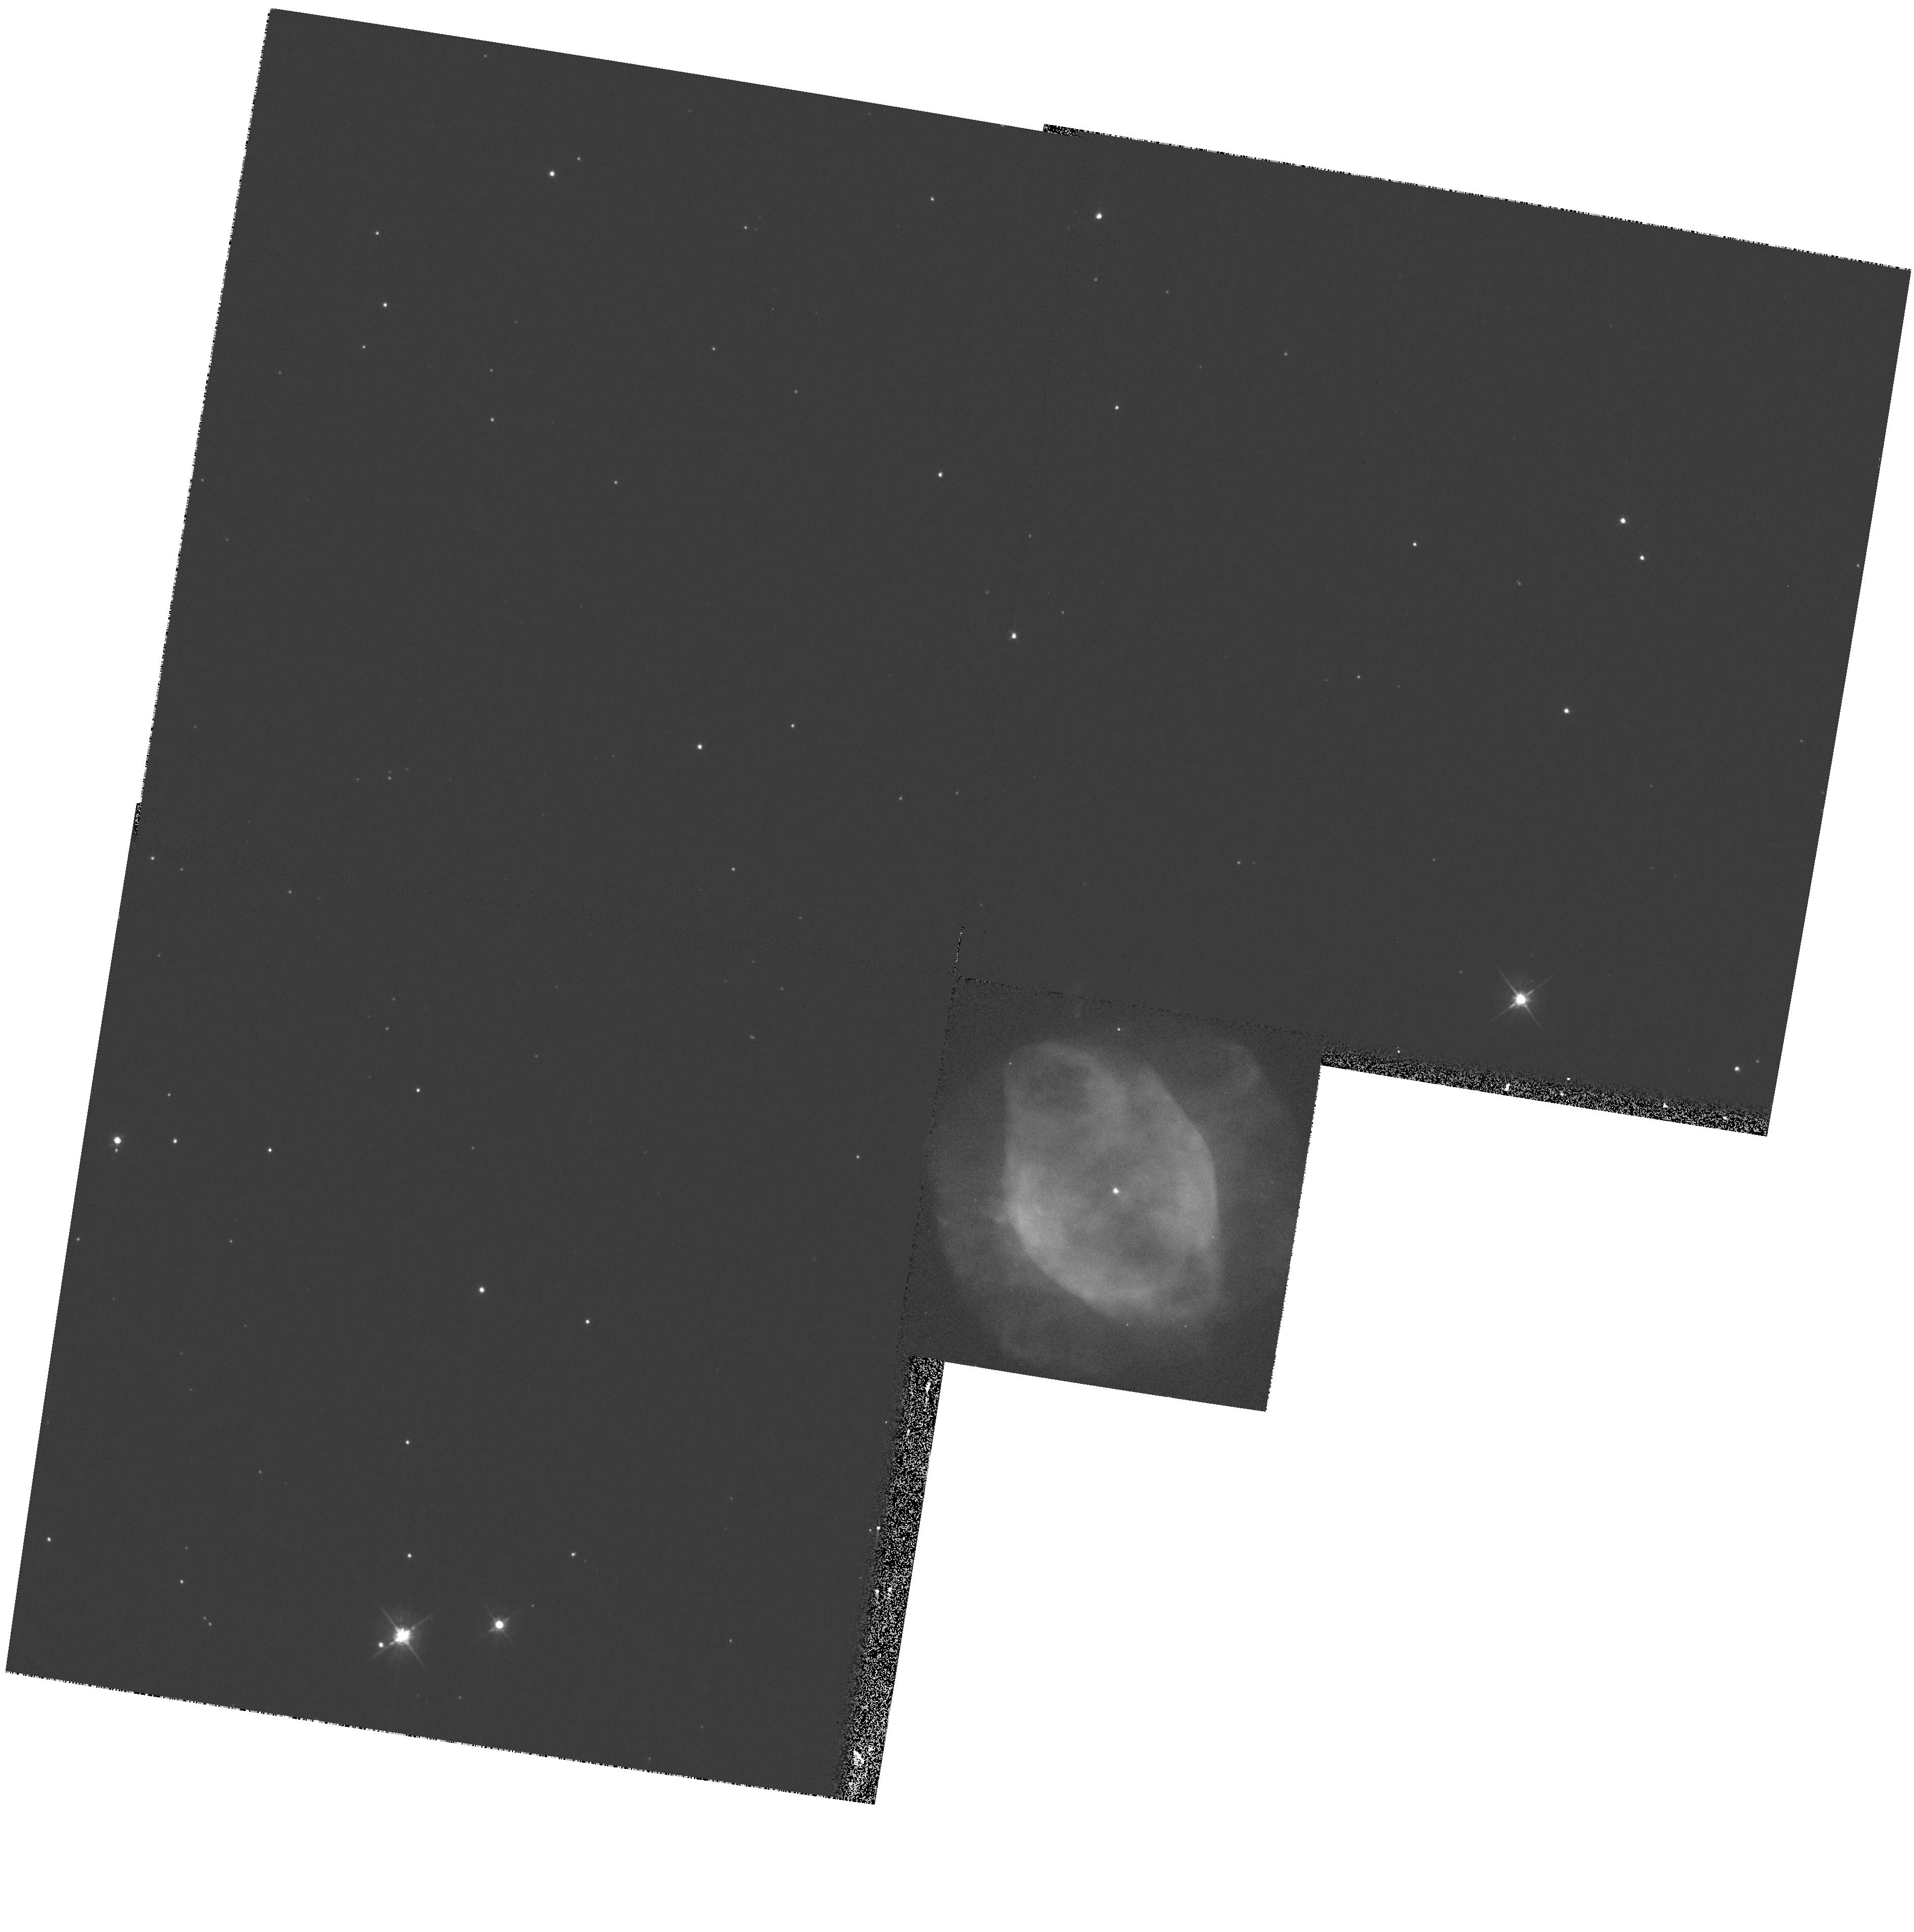
Target: NGC7354
Instrument: WFPC2/PC
Filter: F555W
Exposure: 4 min
Observation ID: hst_8773_08_wfpc2_pc_f555w_u66b08

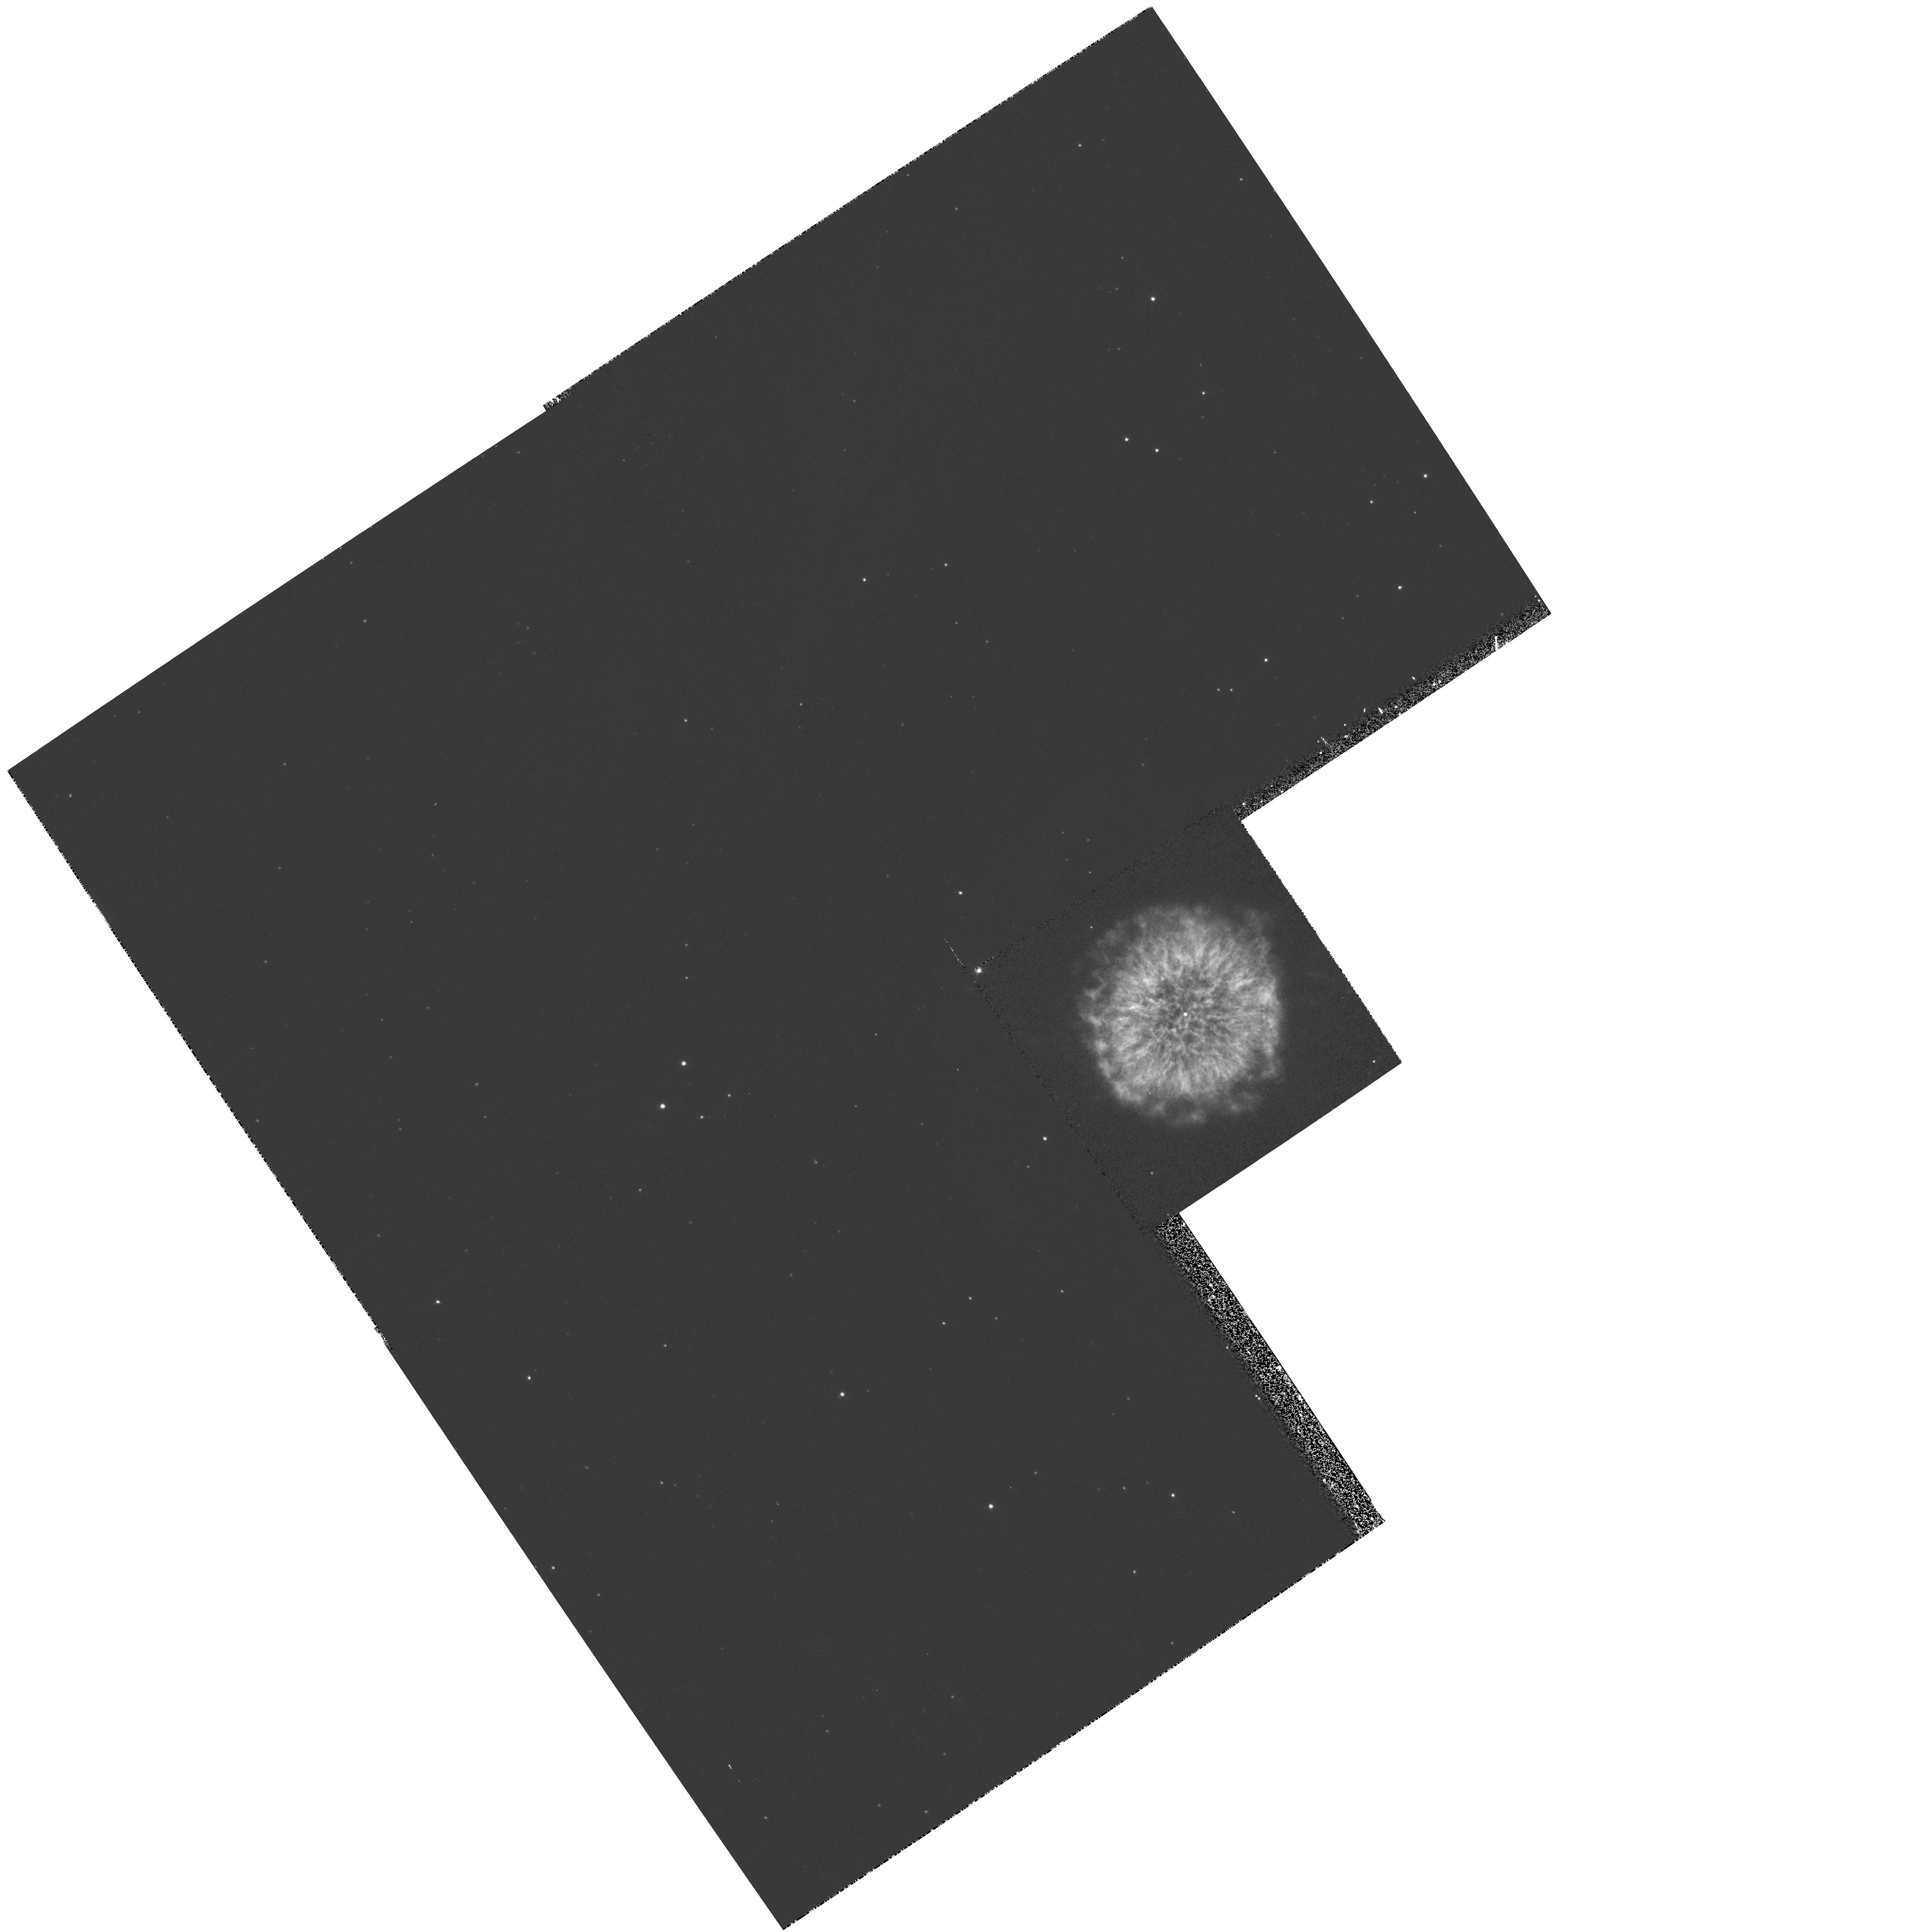
Target: NGC6751
Instrument: WFPC2/PC
Filter: F502N
Exposure: 12 min
Observation ID: hst_8773_03_wfpc2_pc_f502n_u66b03

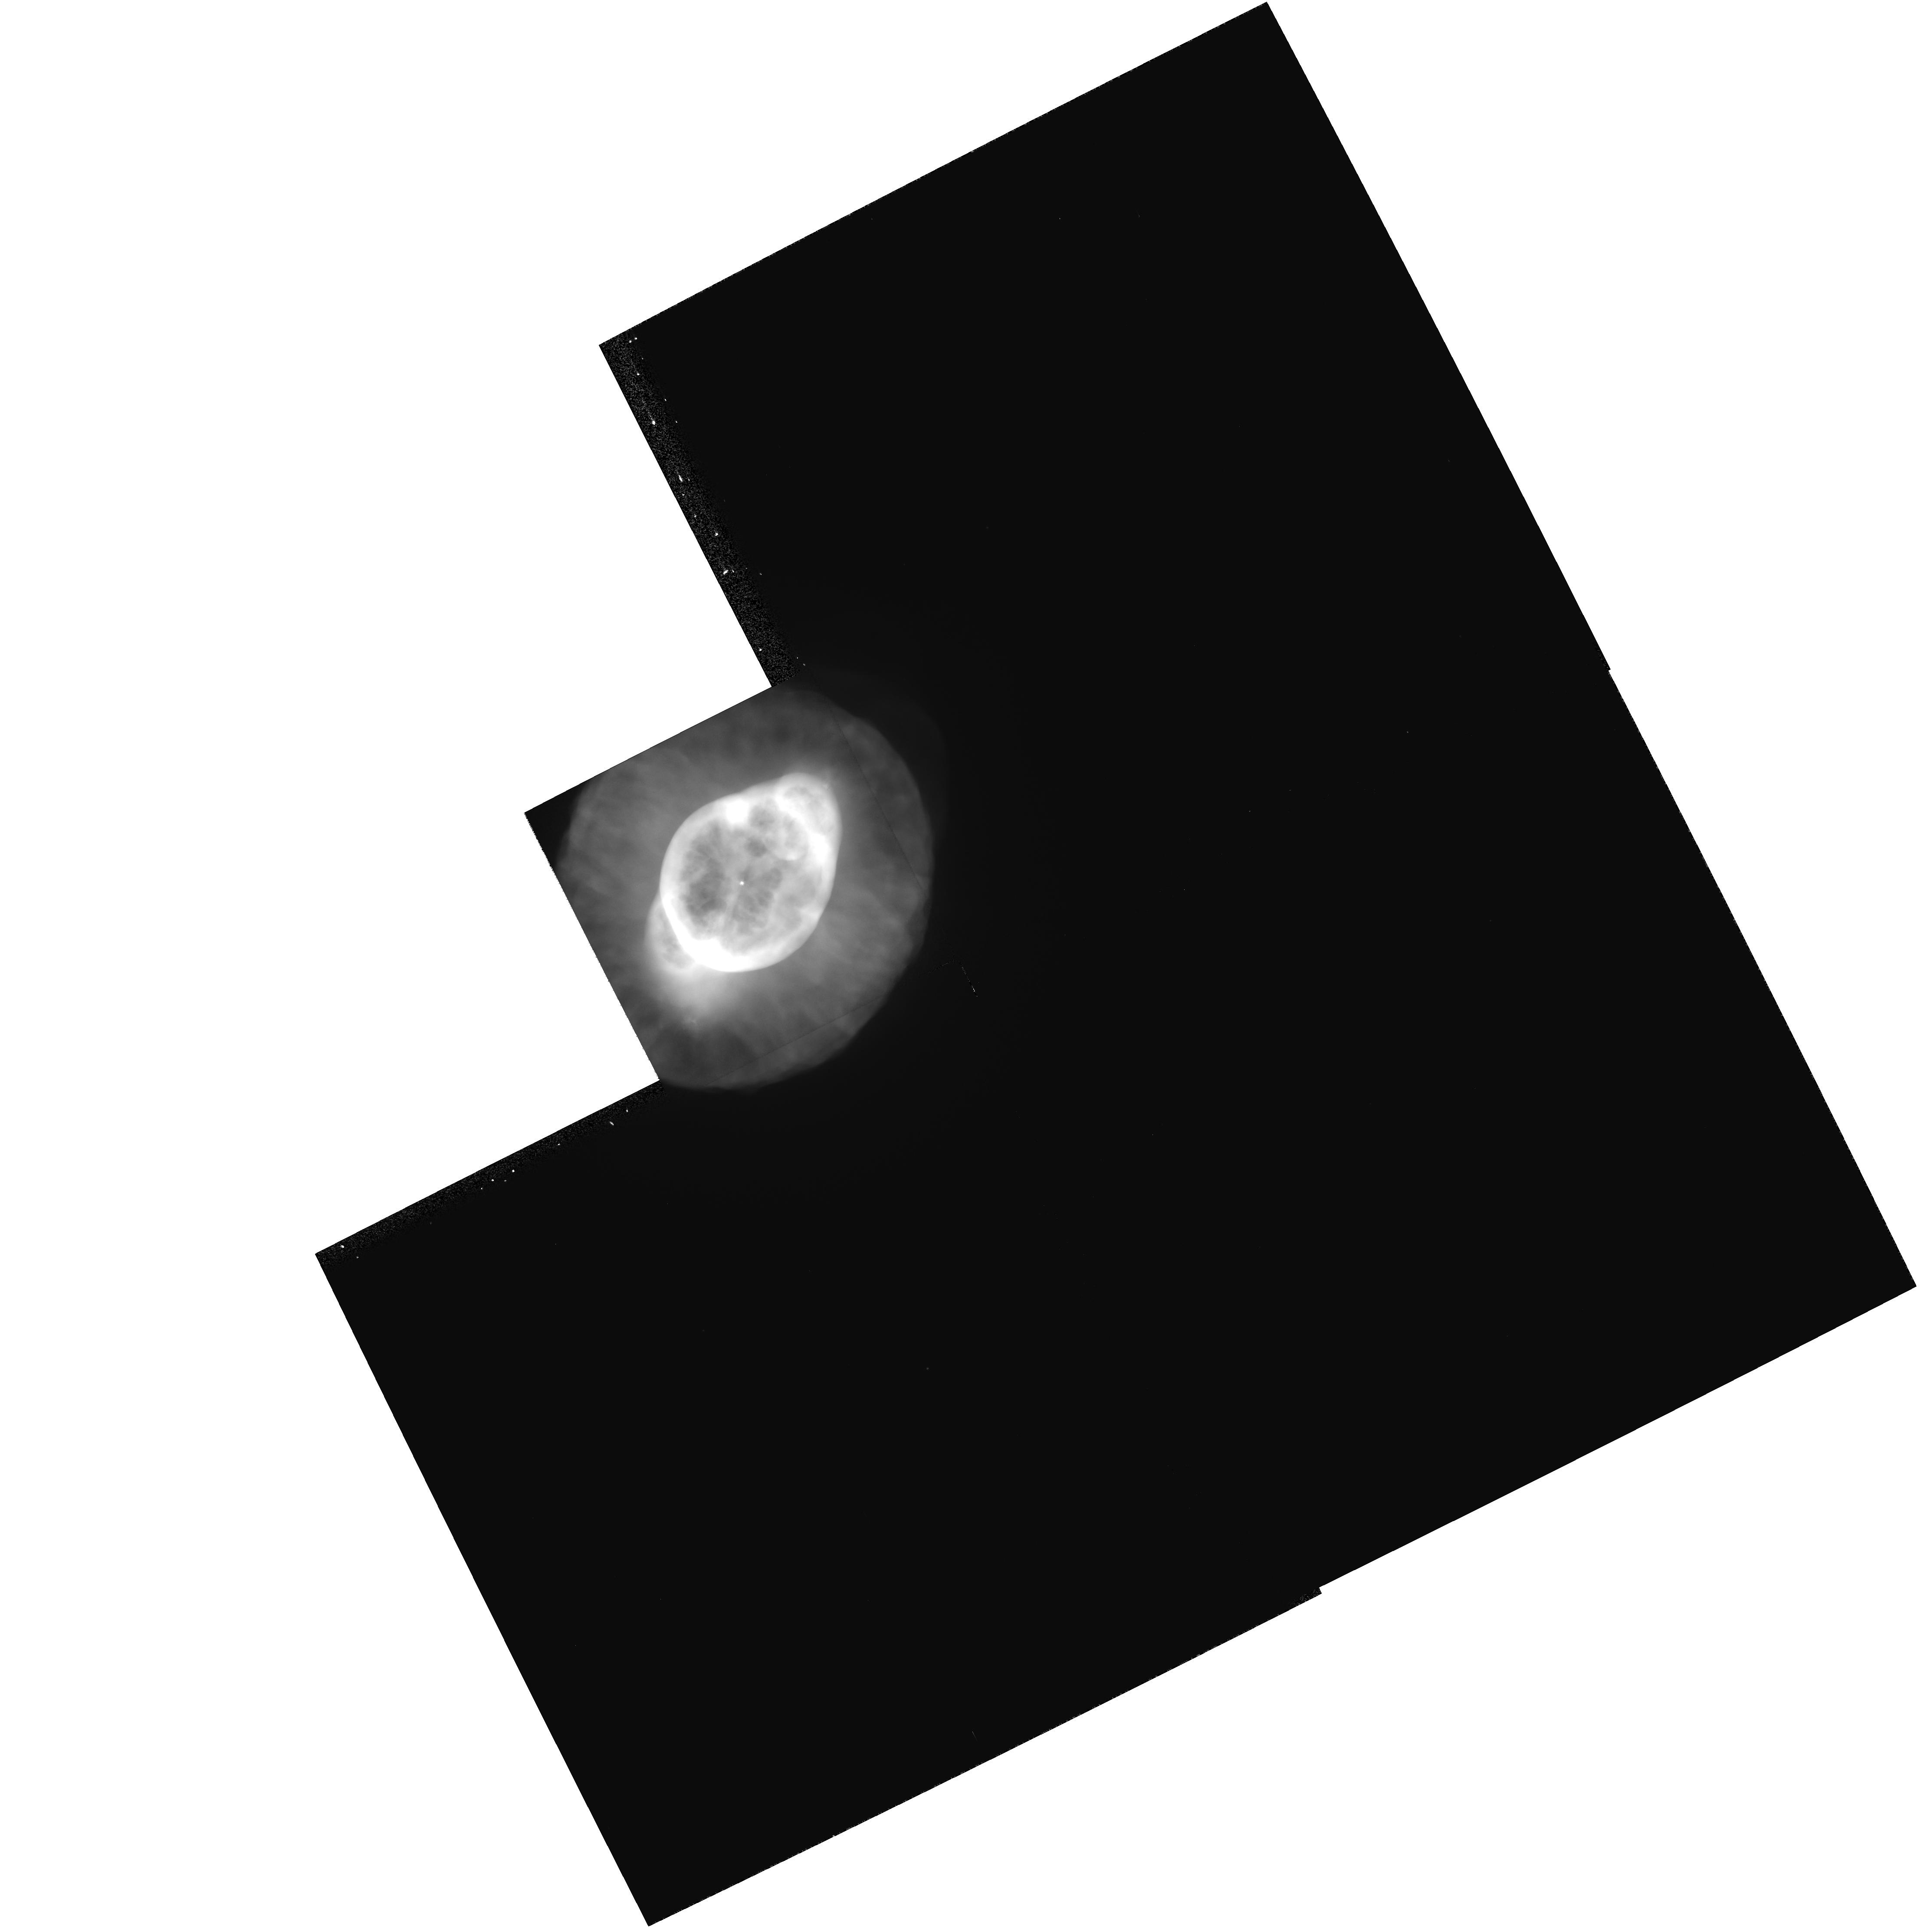
Target: NGC3242
Instrument: WFPC2/PC
Filter: F502N
Exposure: 10 min
Observation ID: hst_8773_13_wfpc2_pc_f502n_u66b13

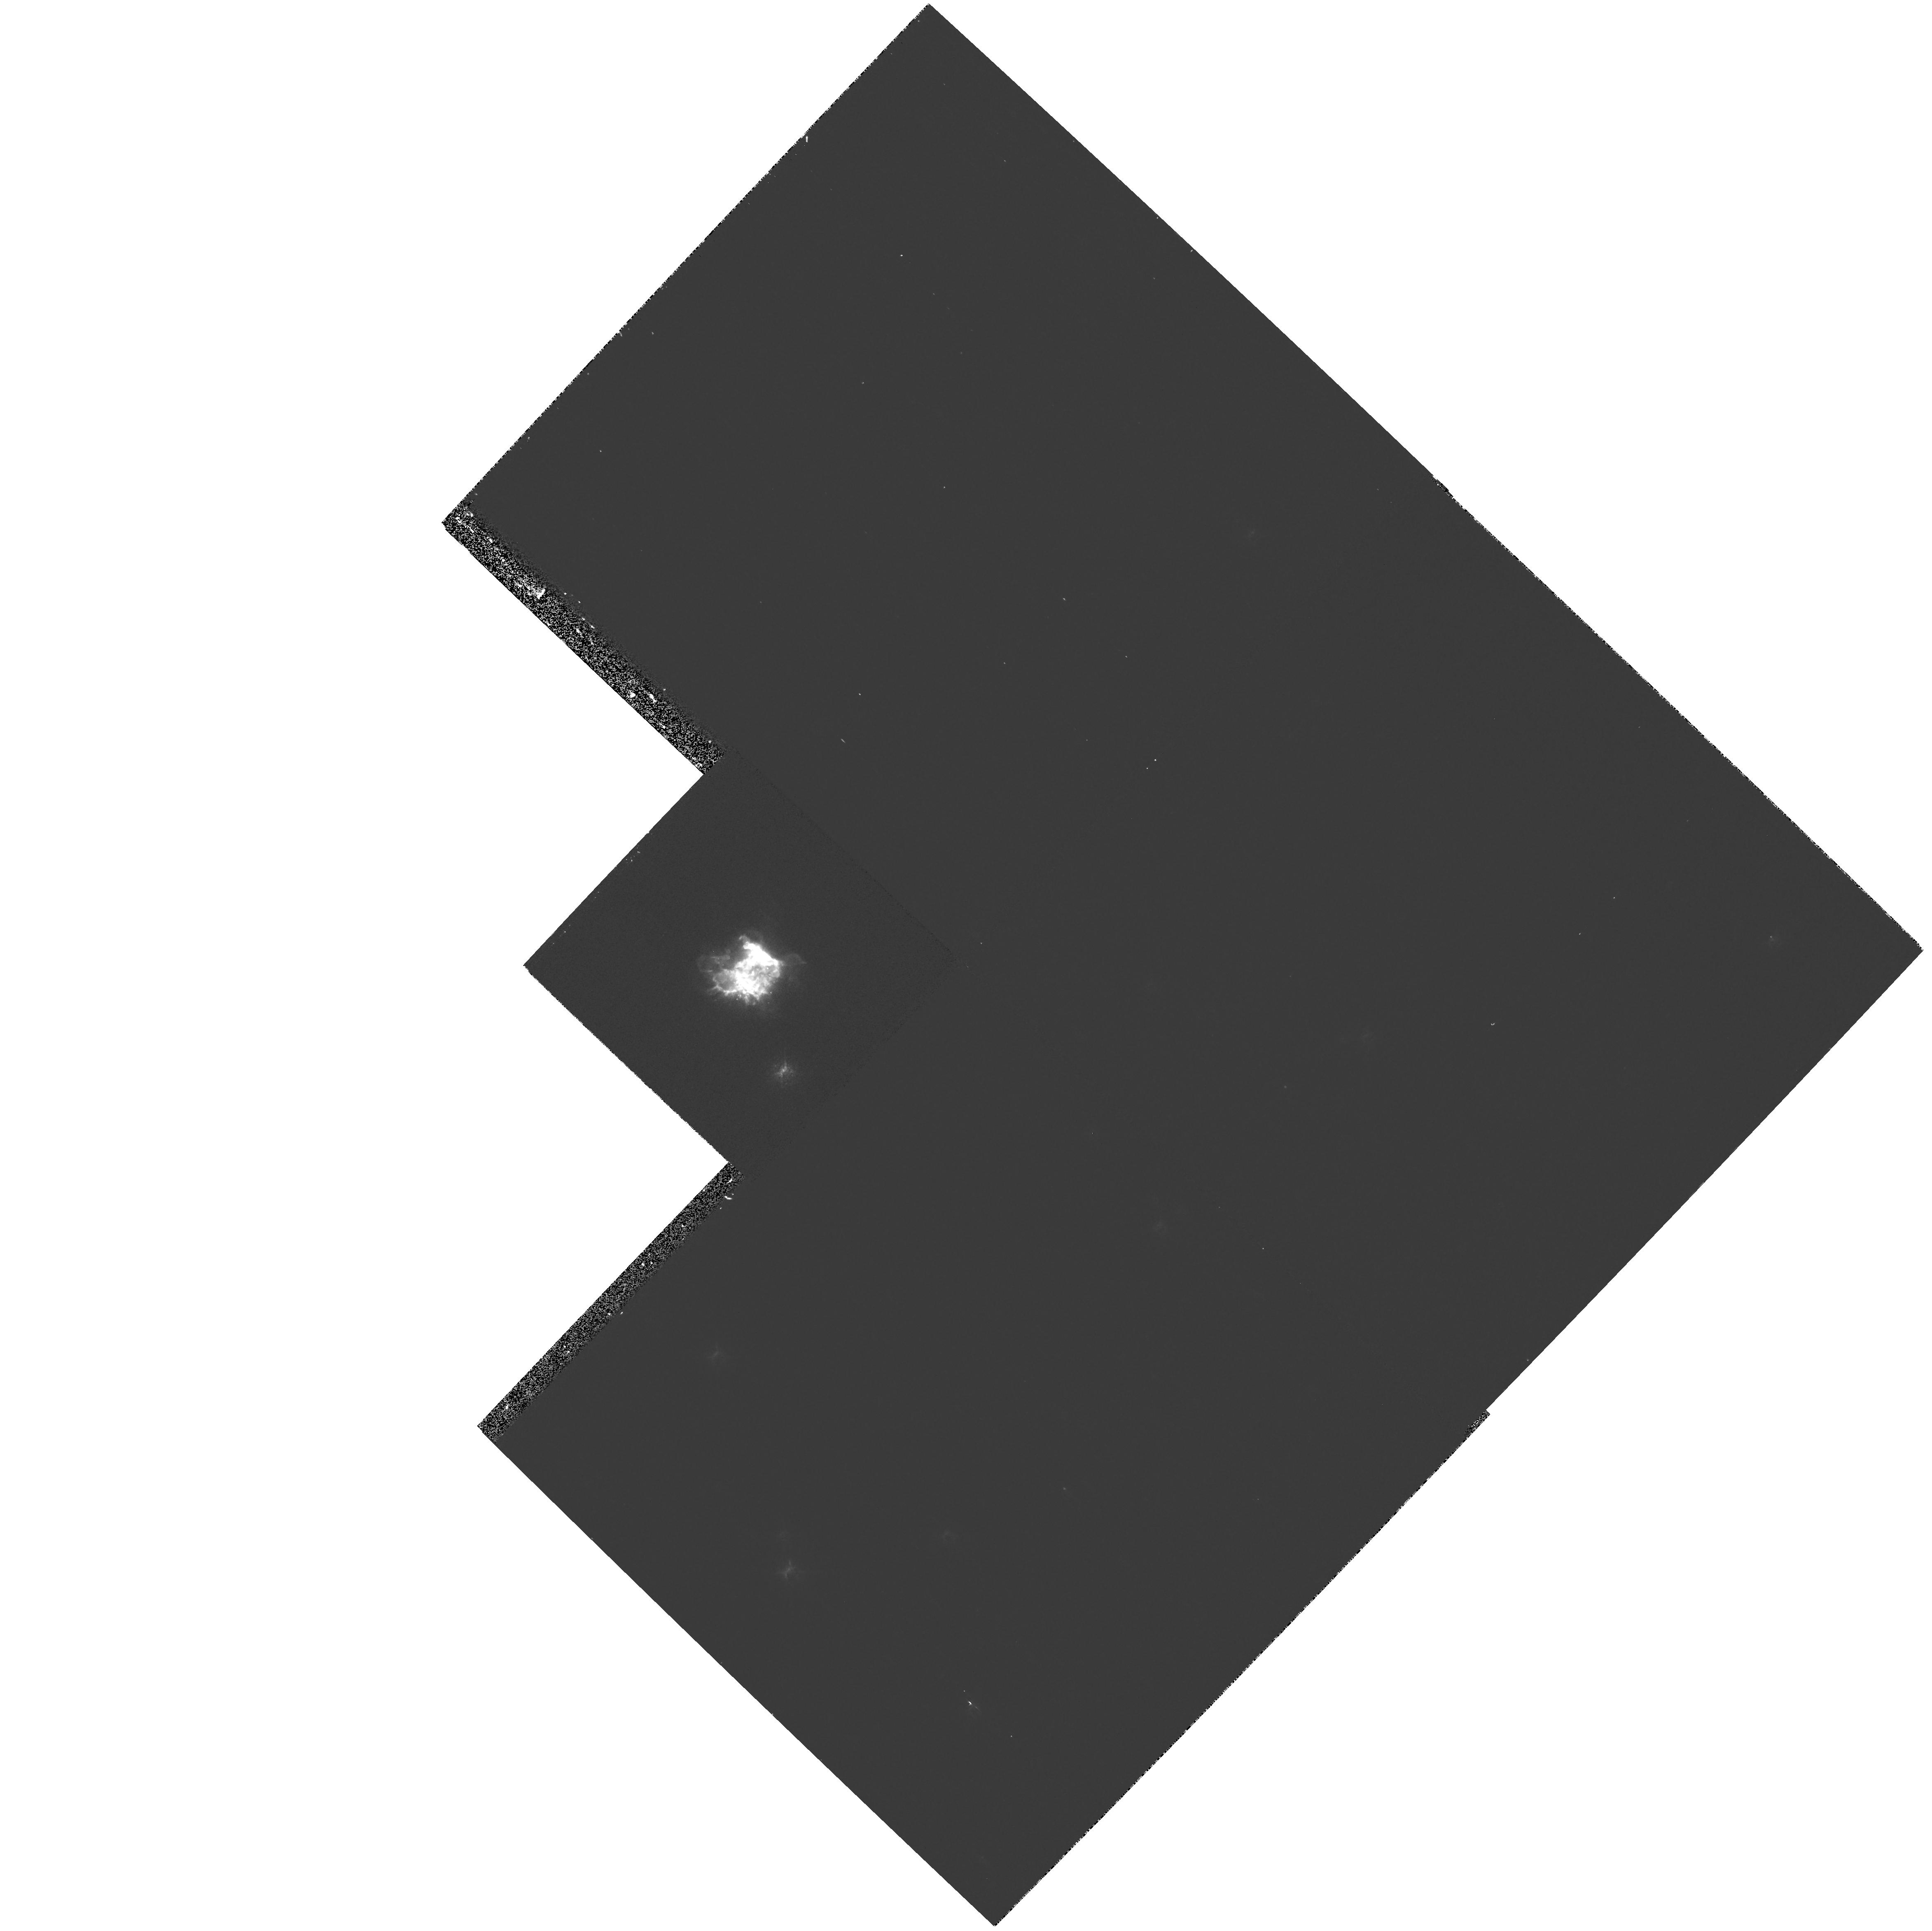
Target: J900
Instrument: WFPC2/PC
Filter: F658N
Exposure: 23 min
Observation ID: hst_8773_09_wfpc2_pc_f658n_u66b09

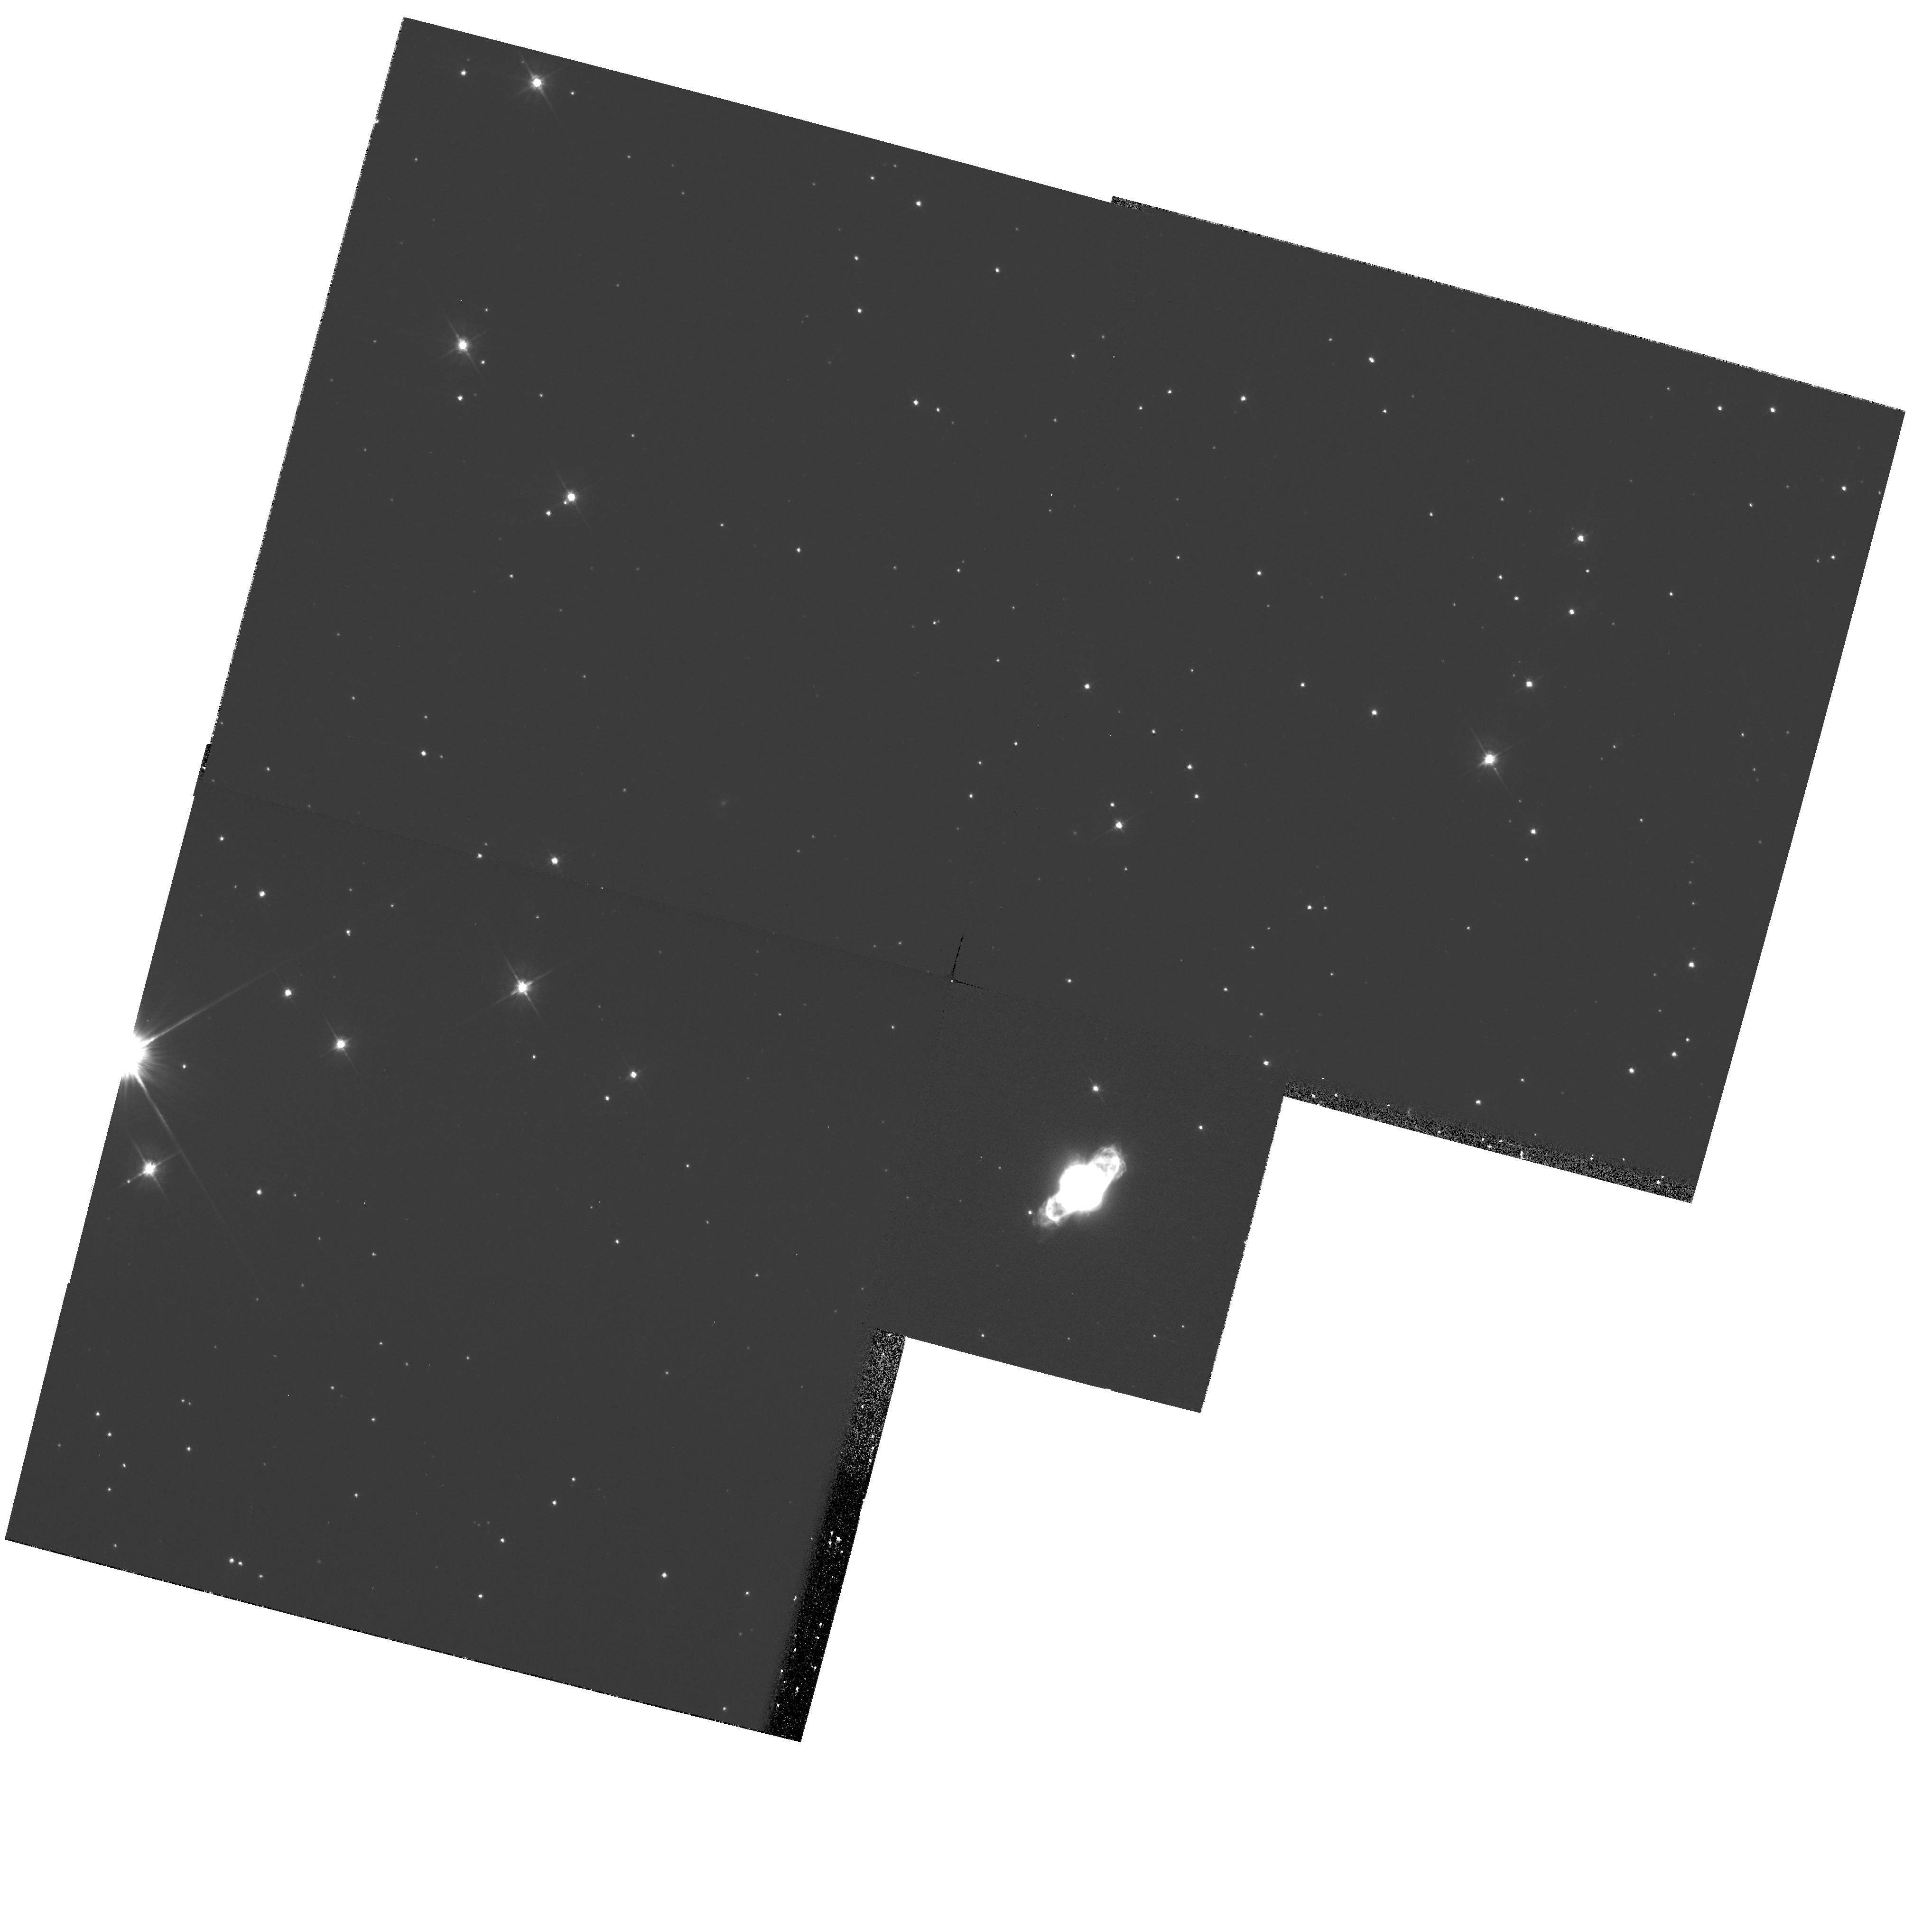
Target: NGC6886
Instrument: WFPC2/PC
Filter: F555W
Exposure: 5 min
Observation ID: hst_8773_06_wfpc2_pc_f555w_u66b06

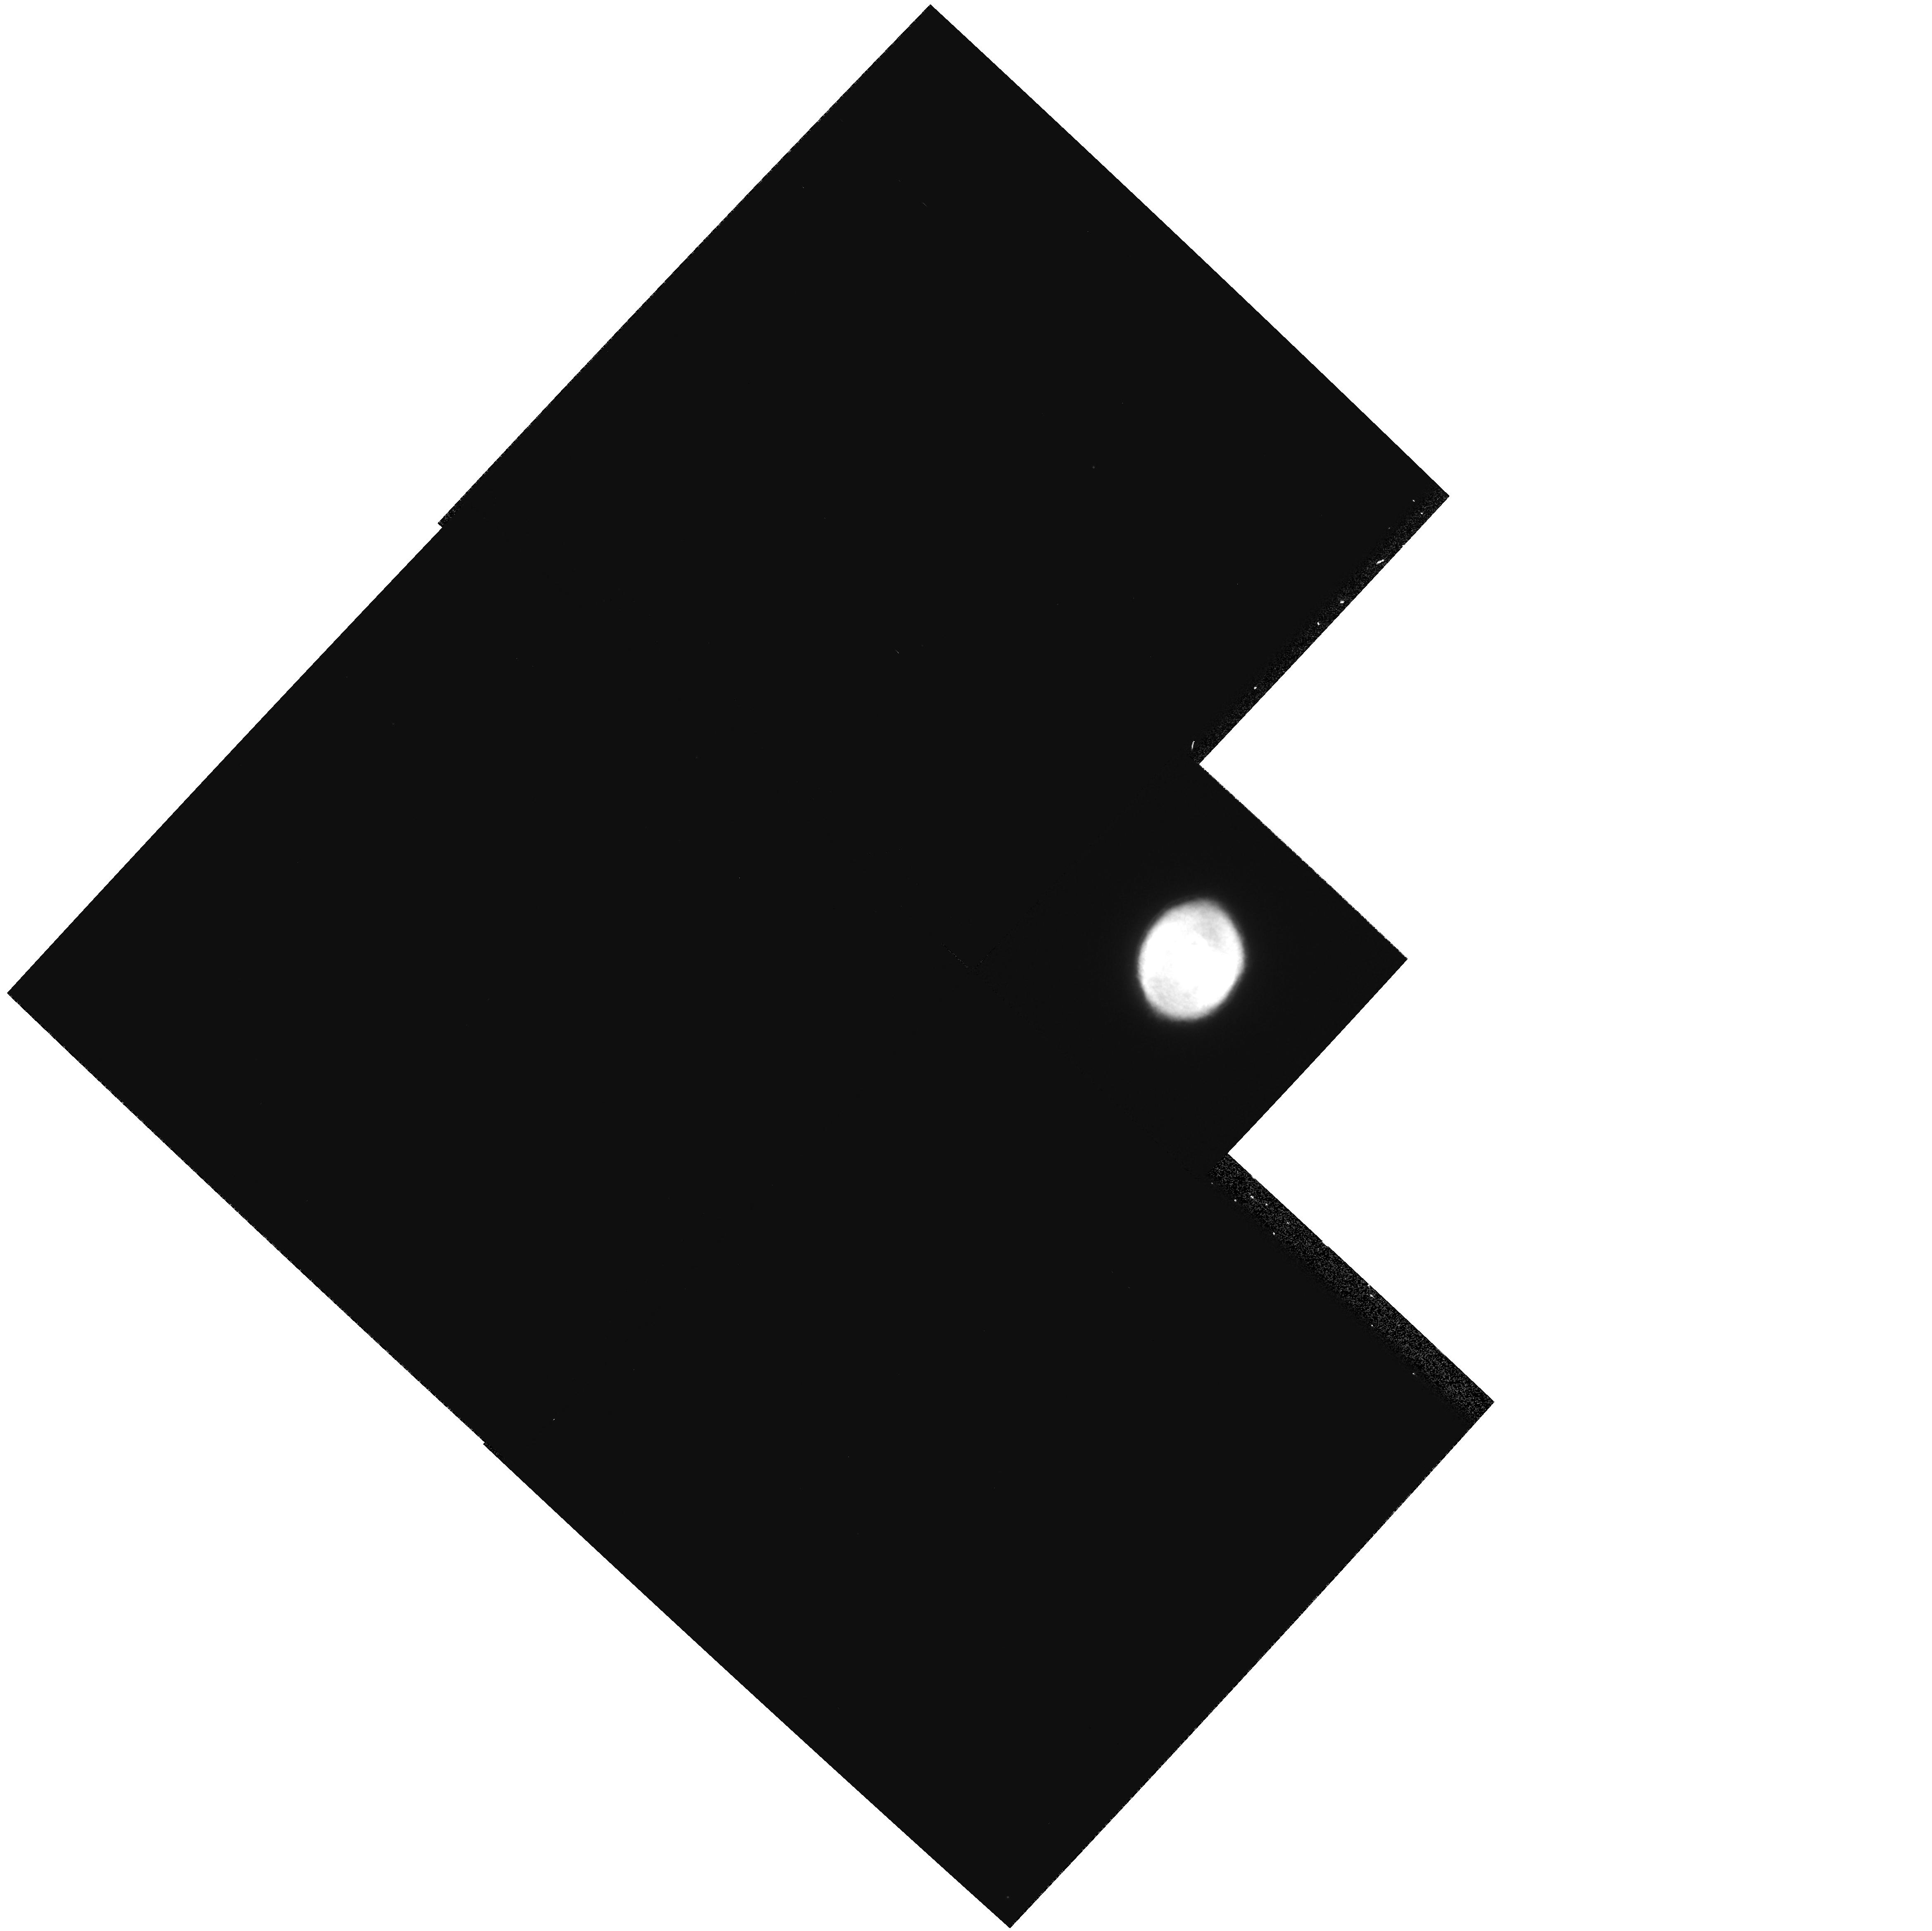
Target: IC418
Instrument: WFPC2/PC
Filter: F502N
Exposure: 10 min
Observation ID: hst_8773_10_wfpc2_pc_f502n_u66b10

Expansion Parallax Distances to Planetary Nebulae (PI: Hajian, Arsen R.)

The largest impediment to our understanding of planetary nebulae (PNe) is the lack of reliable distances. Acquired by generalized statistical methods in all but a handful of cases, individual PNe distances are often uncertain by factors of 2 or more. The distance scale of PNe is of great importance since it has direct impact on the total UV radiation in the galaxy and hence, on the state of the interstellar diffuse medium, the chemical evolution of the galaxy, and on the late stages of stellar evolution. Recently, a method known as the Expansion Parallax has begun to yield distances to individual PNe with uncertainties typically near 20-30\ involves subtracting two epochs of image data to form a difference map, which is analyzed to extract the angular expansion rate. The PN distance is derived by dividing its Doppler expansion velocity by the nebular angular expansion rate. Only a dozen of the bright, nearest PNe can be studied at the VLA. The sample size is far too sma ll to provide statistical informa t ion on PNe luminosities (needed for tests of cosmological distance scales) or to calibrate other kinds of distance estimation methods. We propose to use the HST/WFPC2 to obtain distances to a sample of PNe using new images acquired during Cycles 7--9 combined, in some cases, with images obtained during previous Cycles. A secondary goal is to study the morphological, kinematical, and ionization structure of nebular microstructures with the highest resolution possible.